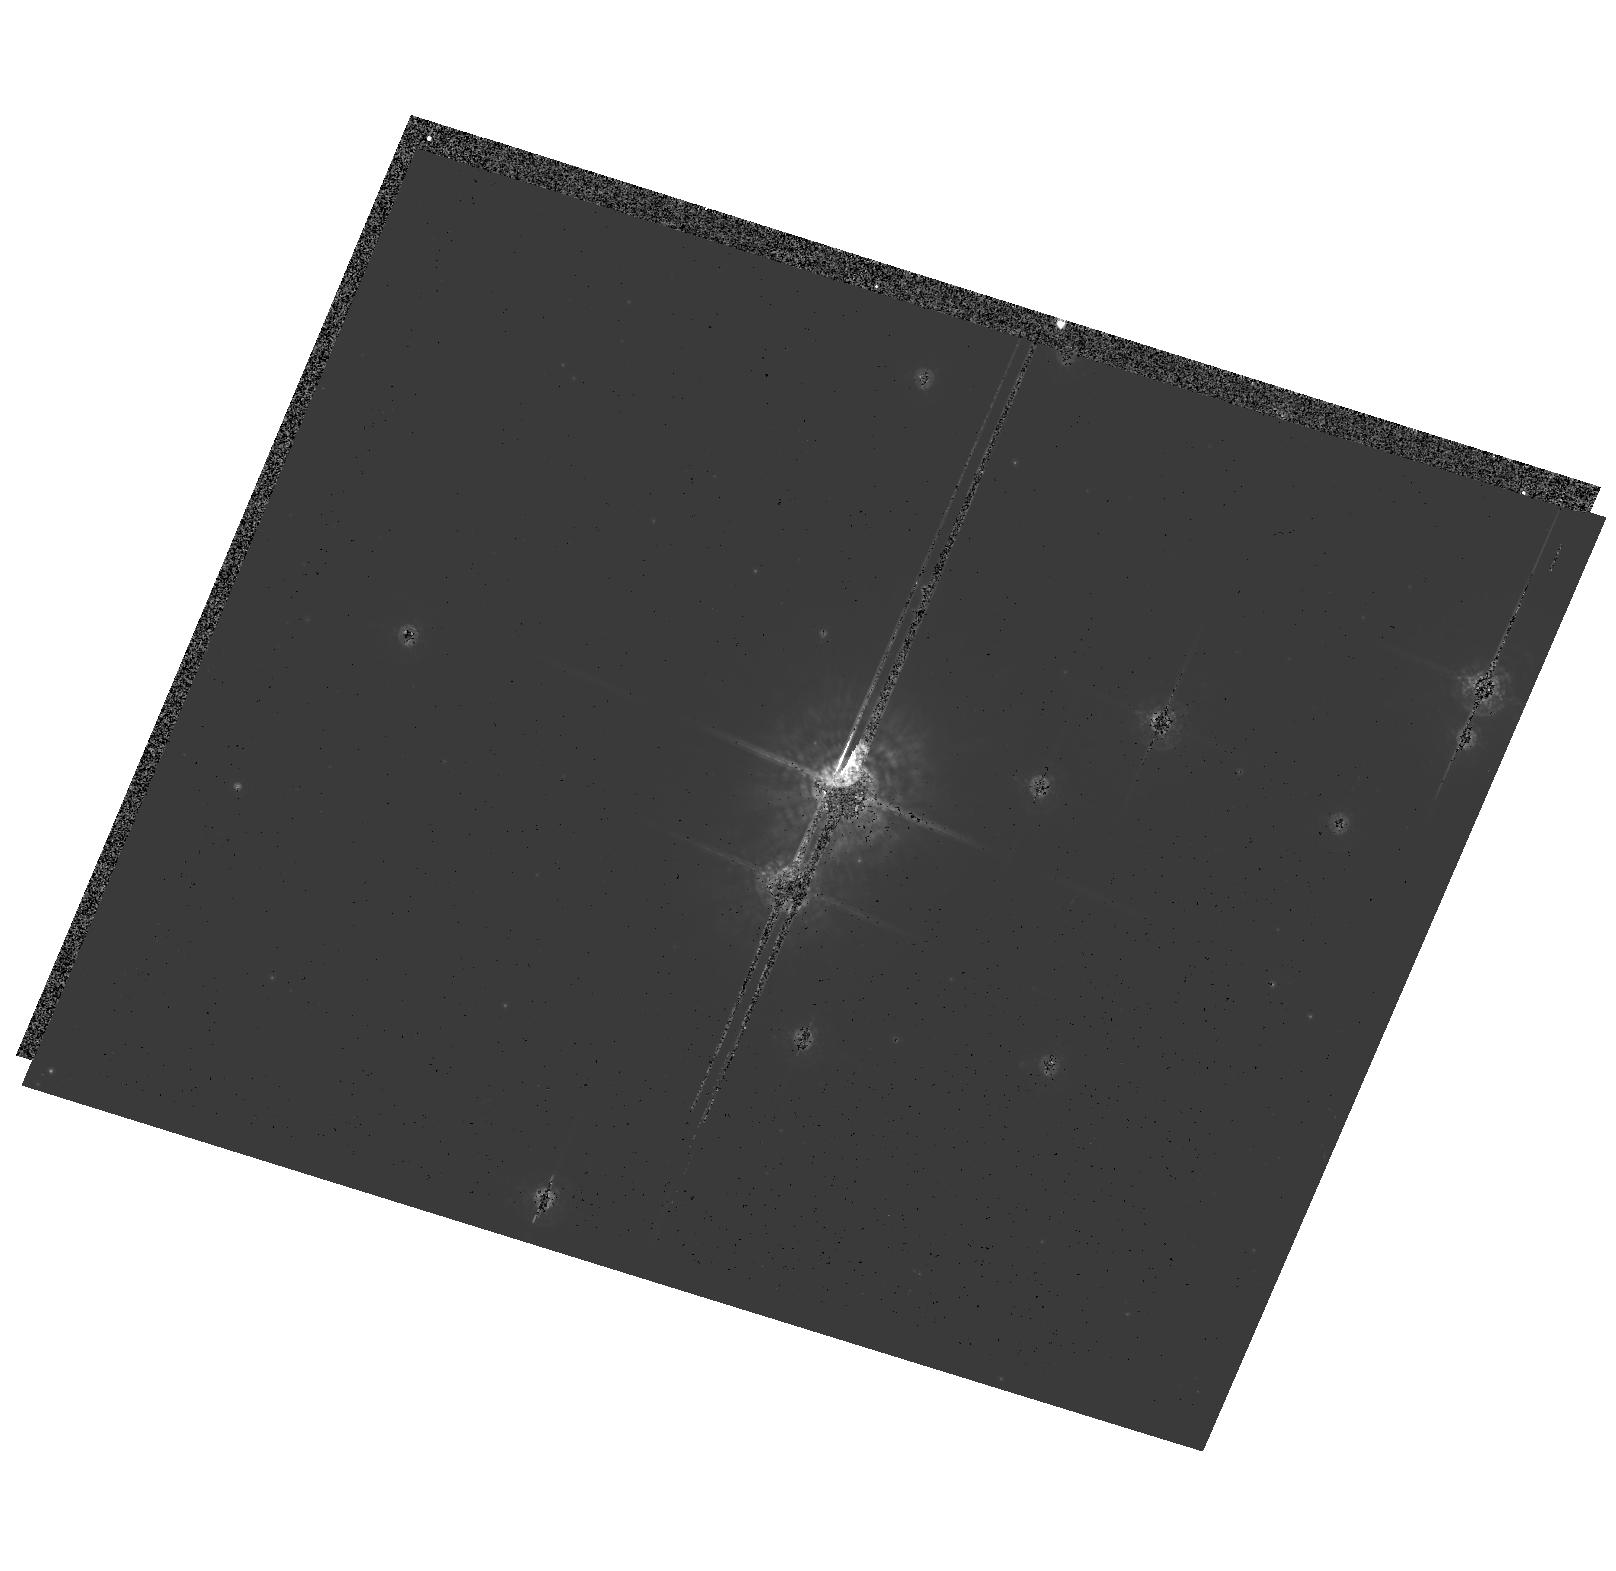
Target: TRUMPLER14. Instrument: ACS/HRC. Filter: F550M. Exposure: 11 min. Observation ID: hst_10205_01_acs_hrc_f550m_j8yx01

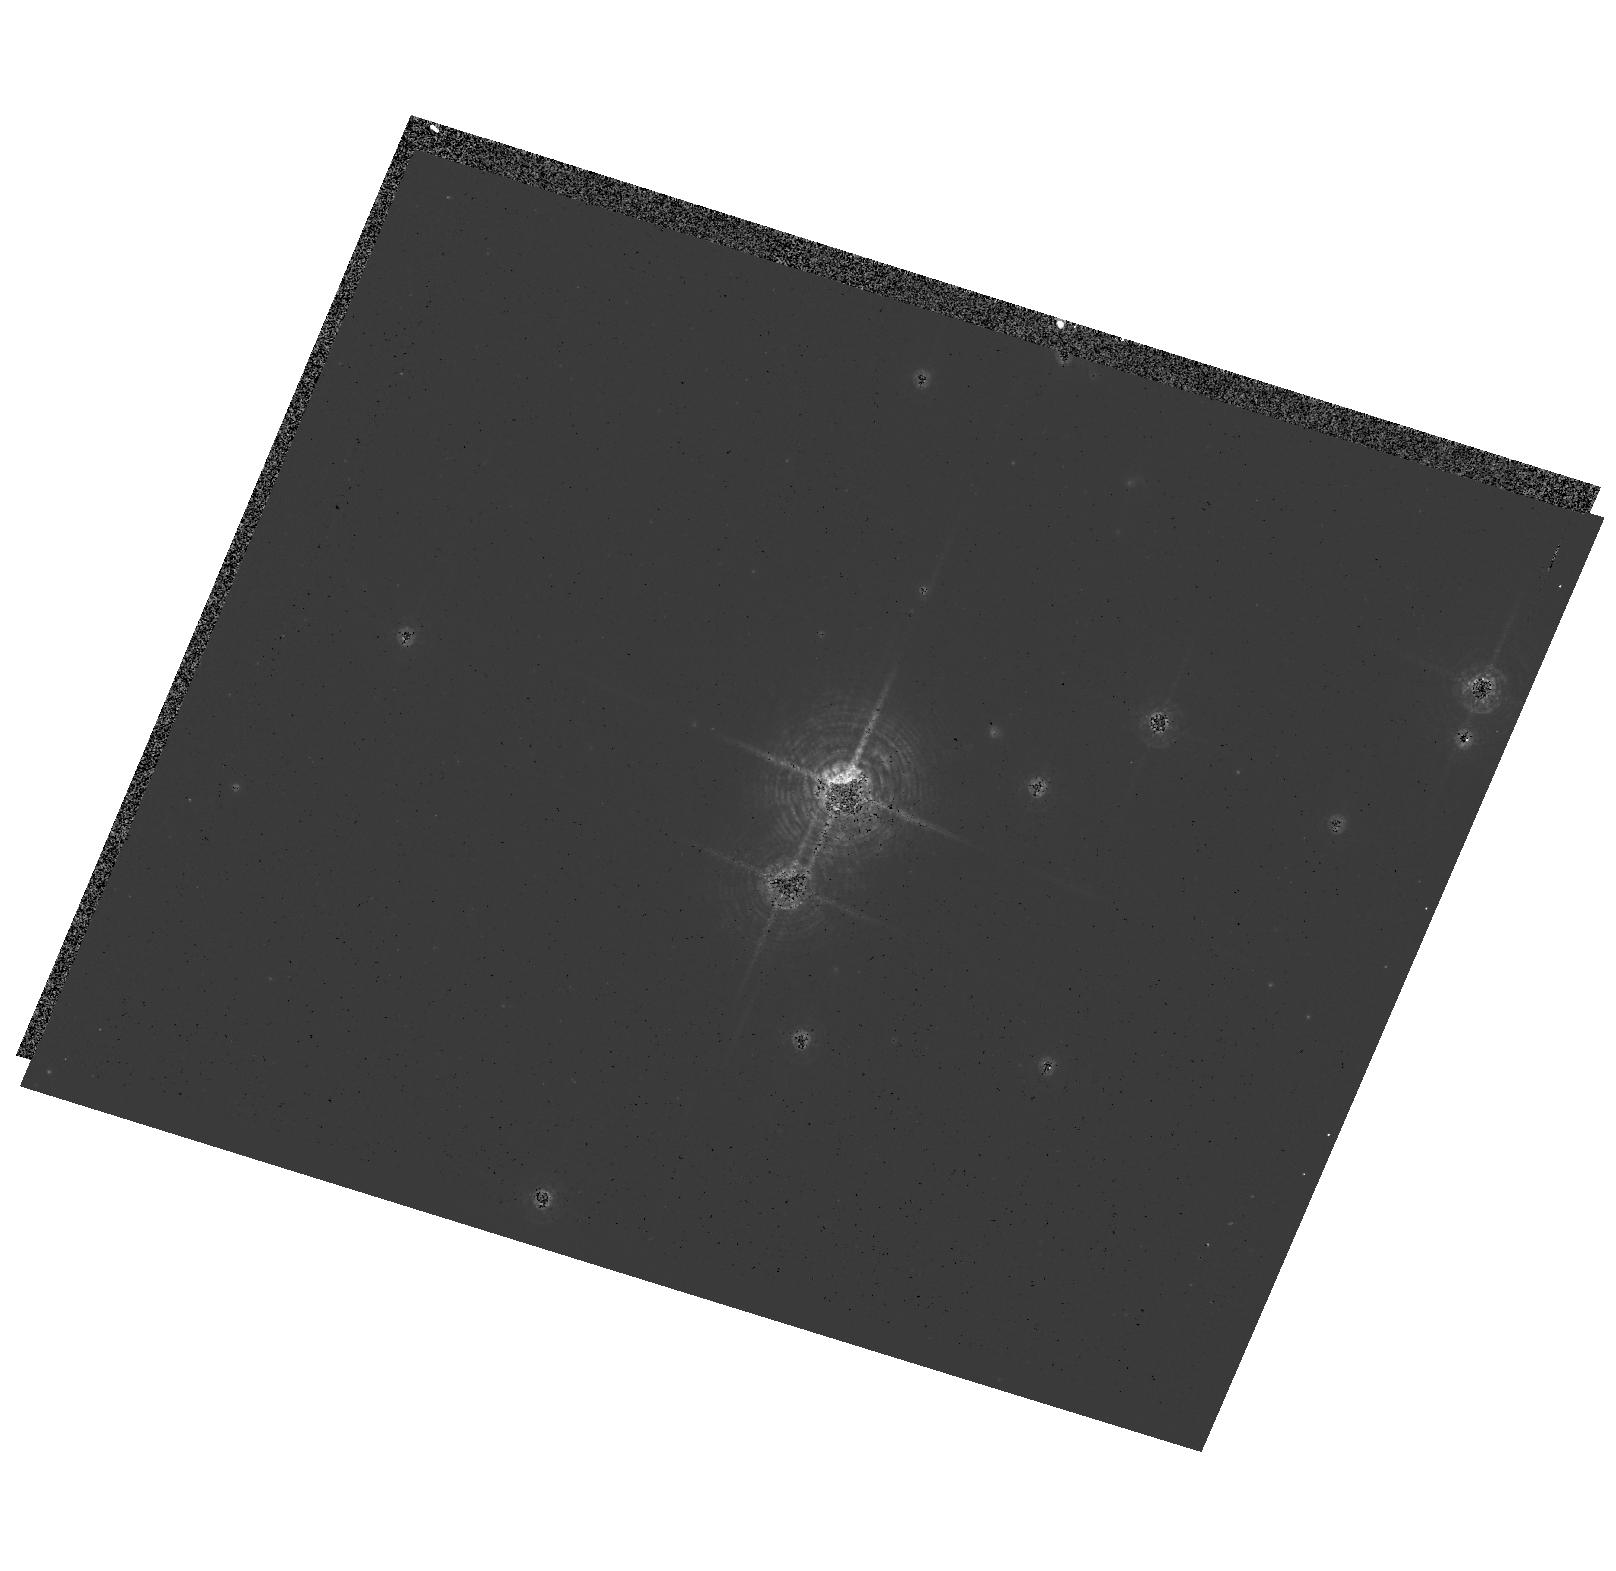
Target: TRUMPLER14. Instrument: ACS/HRC. Filter: F502N. Exposure: 2 min. Observation ID: hst_10205_01_acs_hrc_f502n_j8yx01

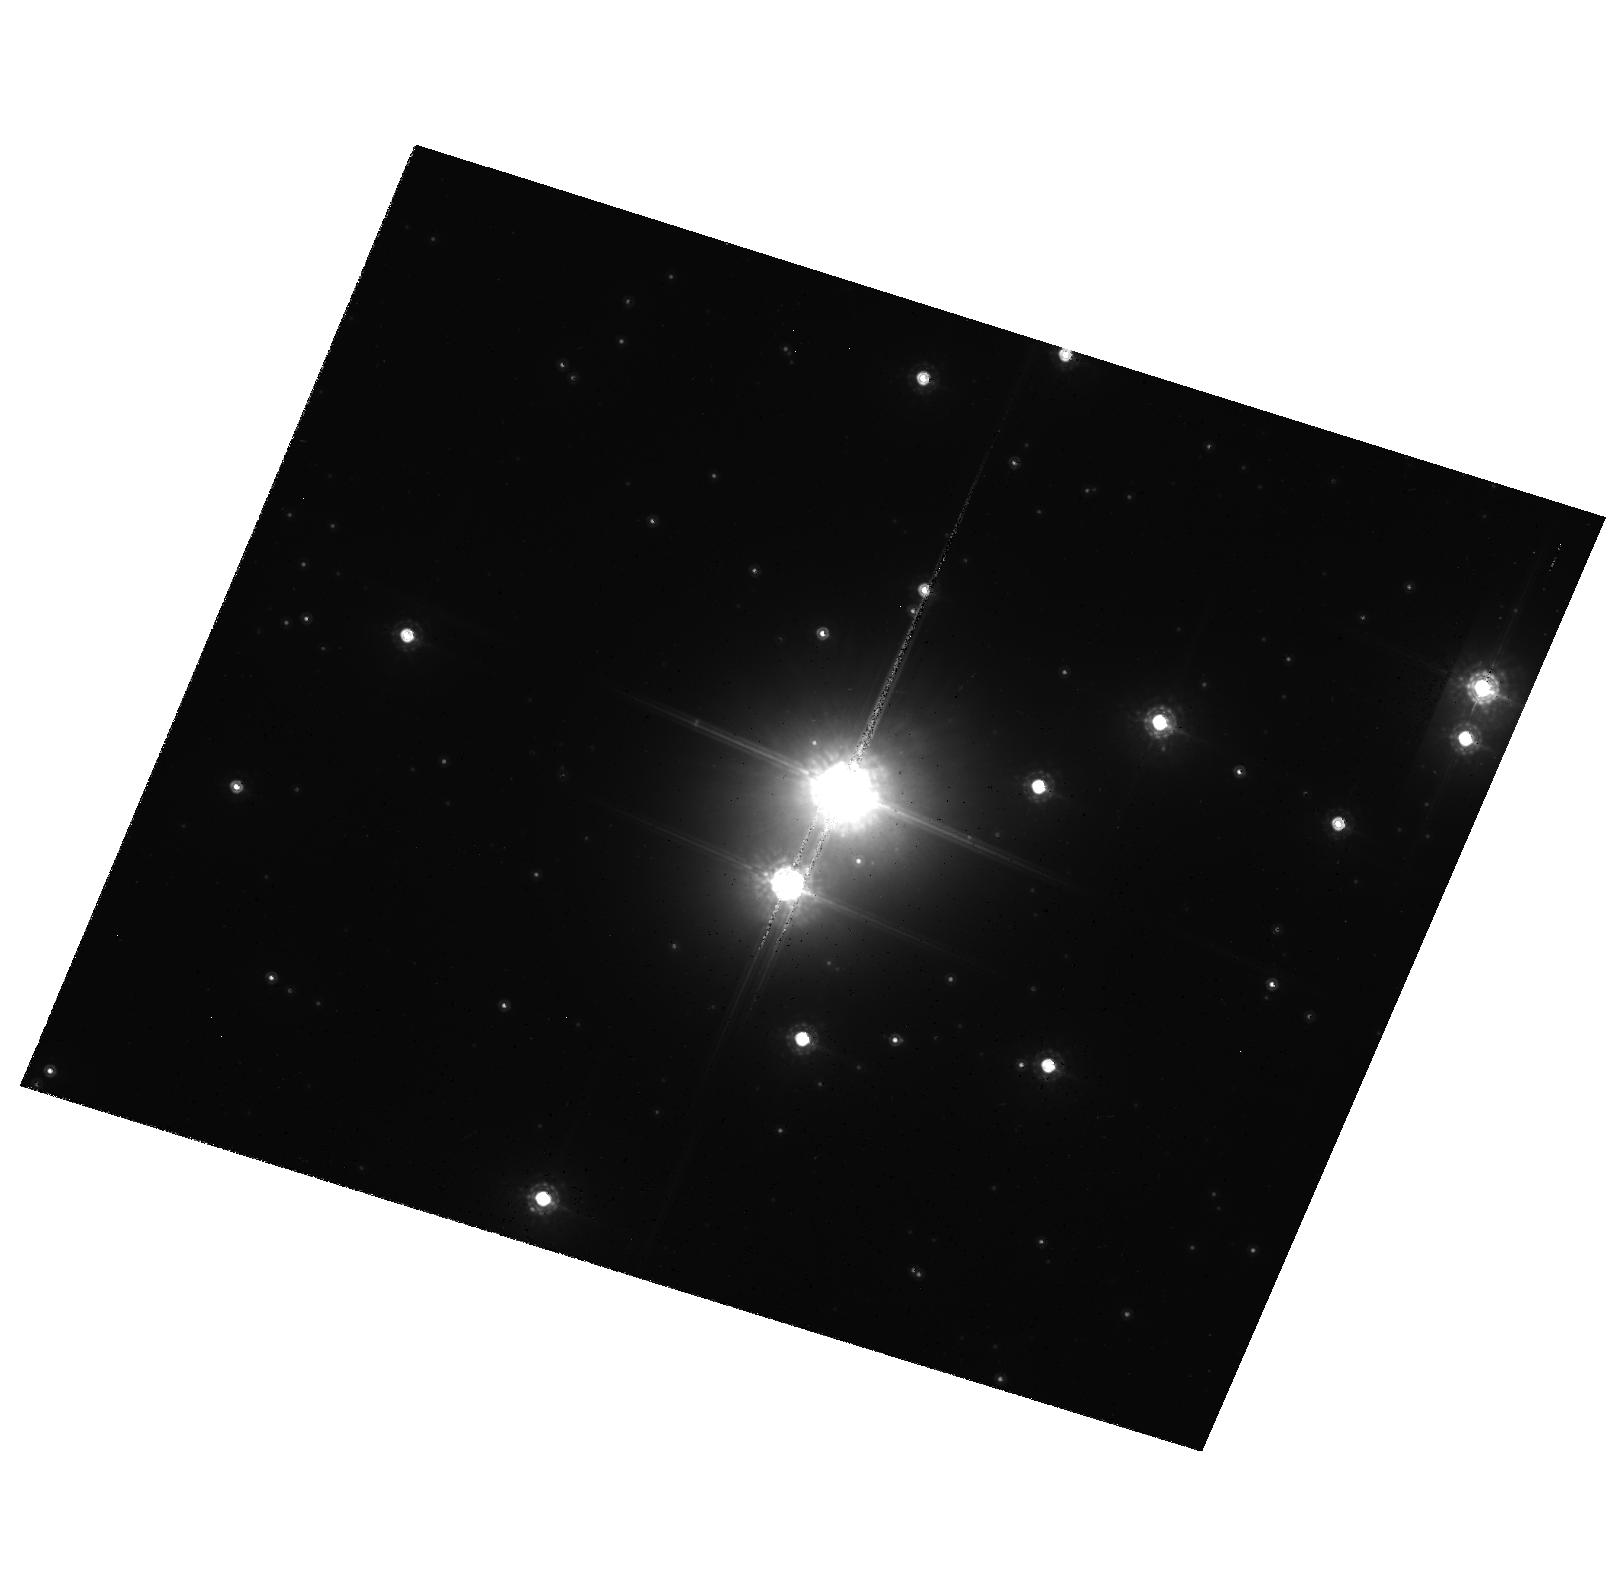
Target: TRUMPLER14. Instrument: ACS/HRC. Filter: F850LP. Exposure: 3 min. Observation ID: hst_10205_01_acs_hrc_f850lp_j8yx01

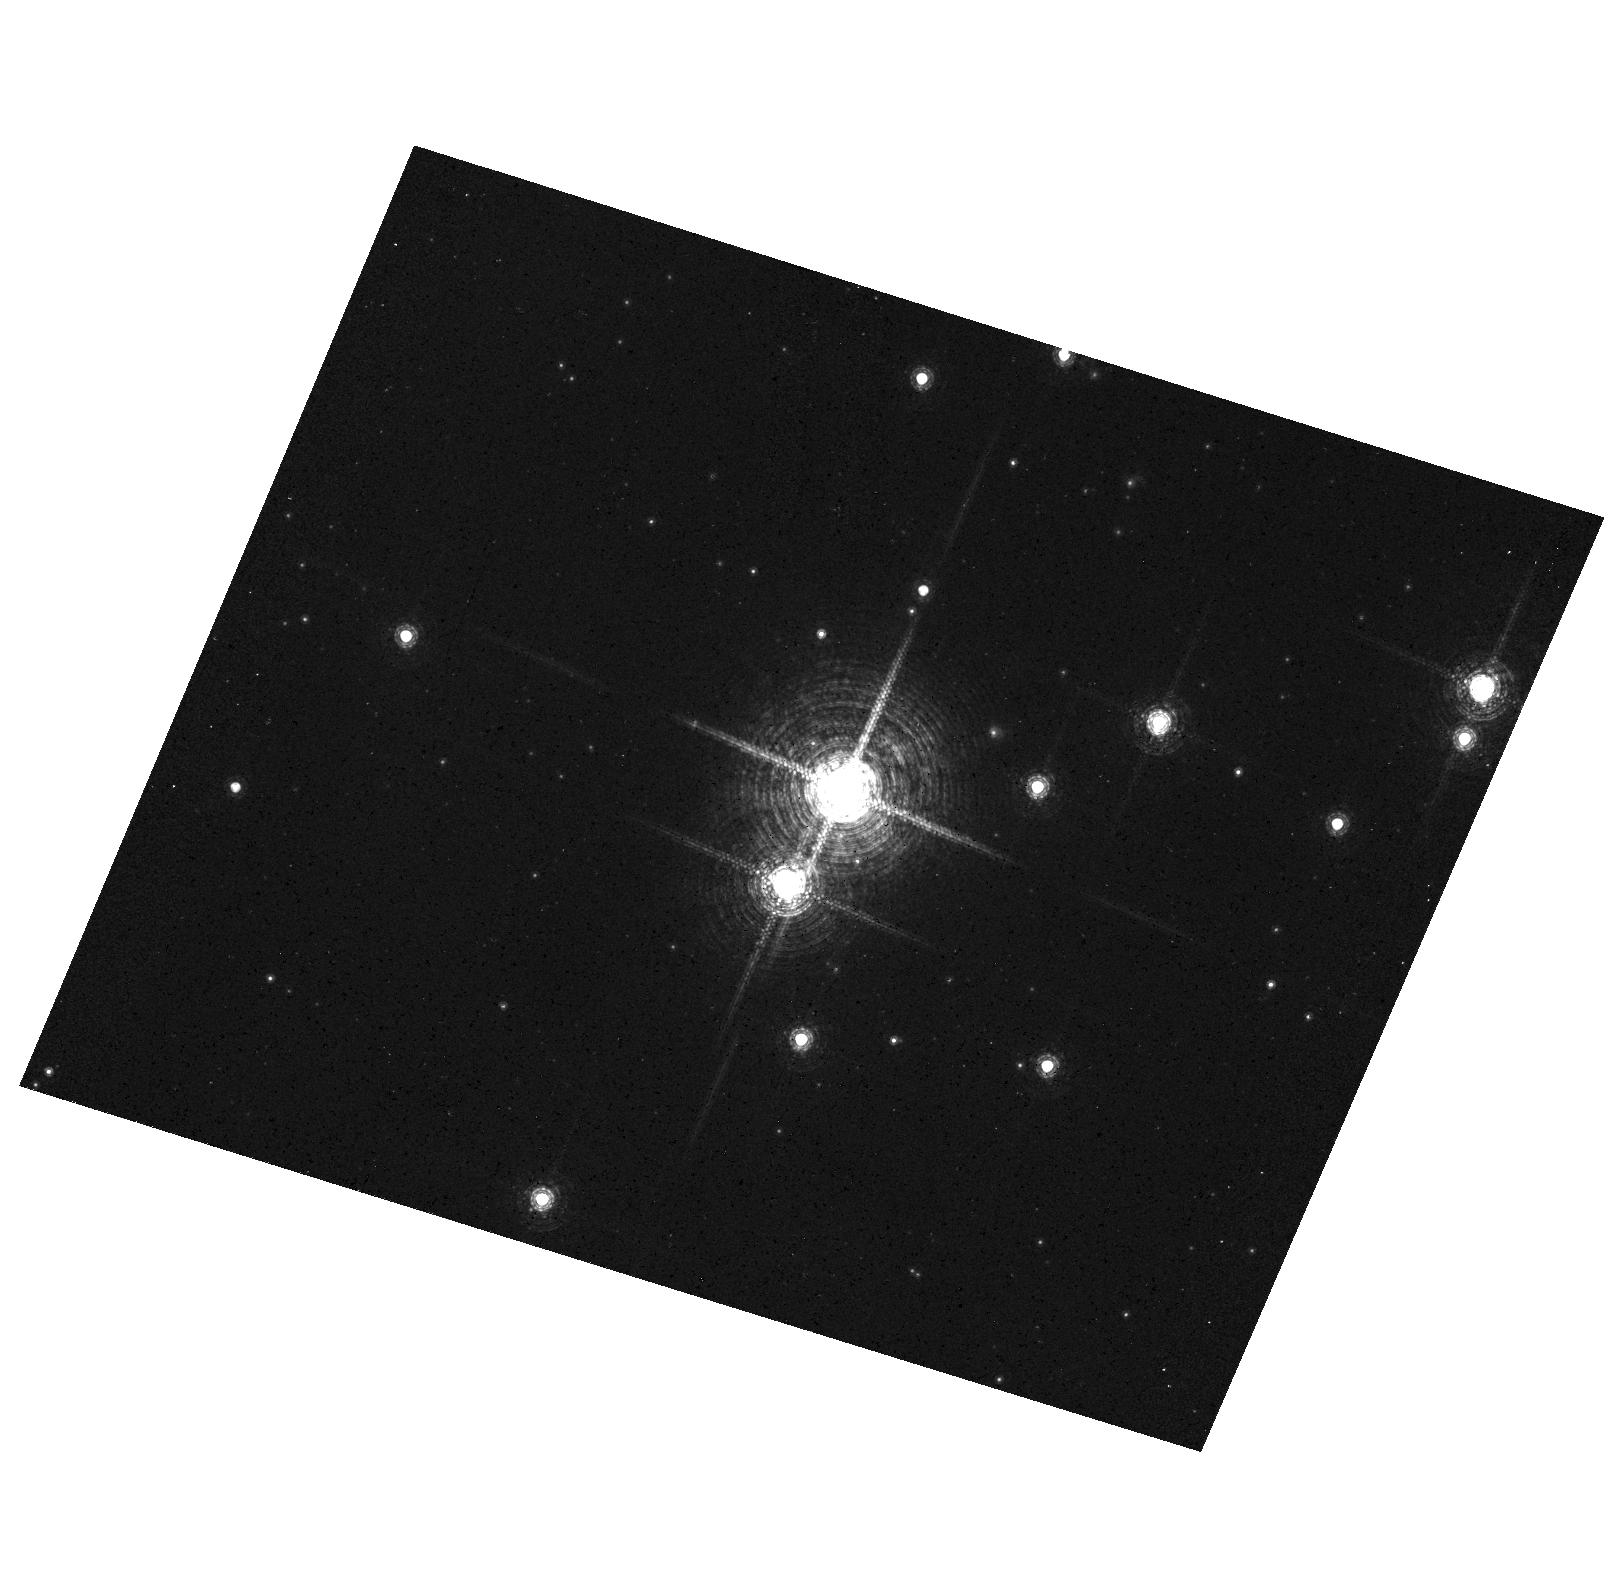
Target: TRUMPLER14. Instrument: ACS/HRC. Filter: F658N. Exposure: 2 min. Observation ID: hst_10205_01_acs_hrc_f658n_j8yx01

Critical STIS Spectroscopy and ACS Imagery at the Top of the IMF (PI: Walborn, Nolan R.)

We shall observe two key massive hot stars to investigate the effects of multiplicity and rotational mixing on their parameters and evolution. (1) The prototype O2 If* star HD 93129A dominates the compact cluster Trumpler 14, one of the ionizing clusters of the Carina Nebula. It has been an anchor point for analyses of the most massive stars. Unexpectedly, it has been resolved as a 55 mas binary by FGS. The derived delta m of 0.9 implies that the companion may be similar to the O3 dwarfs HD 93128 and HD 93129B (3" from A) in Tr 14. Recent radio and X-ray data suggest that the HD 93129A system is a colliding-wind binary. We propose to resolve the system spectroscopically with STIS in both the optical and FUV. Also, we plan an orbit of very short ACS exposures on this key cluster to obtain resolved multicolor photometry of its crowded inner members for the first time. (2) The recent discovery of a CNO dichotomy among five O2 giants in the Magellanic Clouds provides a new evolutionary diagnostic for the most massive stars, which is related to their initial rotational velocities. The abundance anomalies are seen in the UV wind spectra as well as optical lines. We propose to observe the FUV spectrum of the LMC ON2 star LH10-3061 with STIS to support further analysis, since it is the only one of these stars lacking UV data.